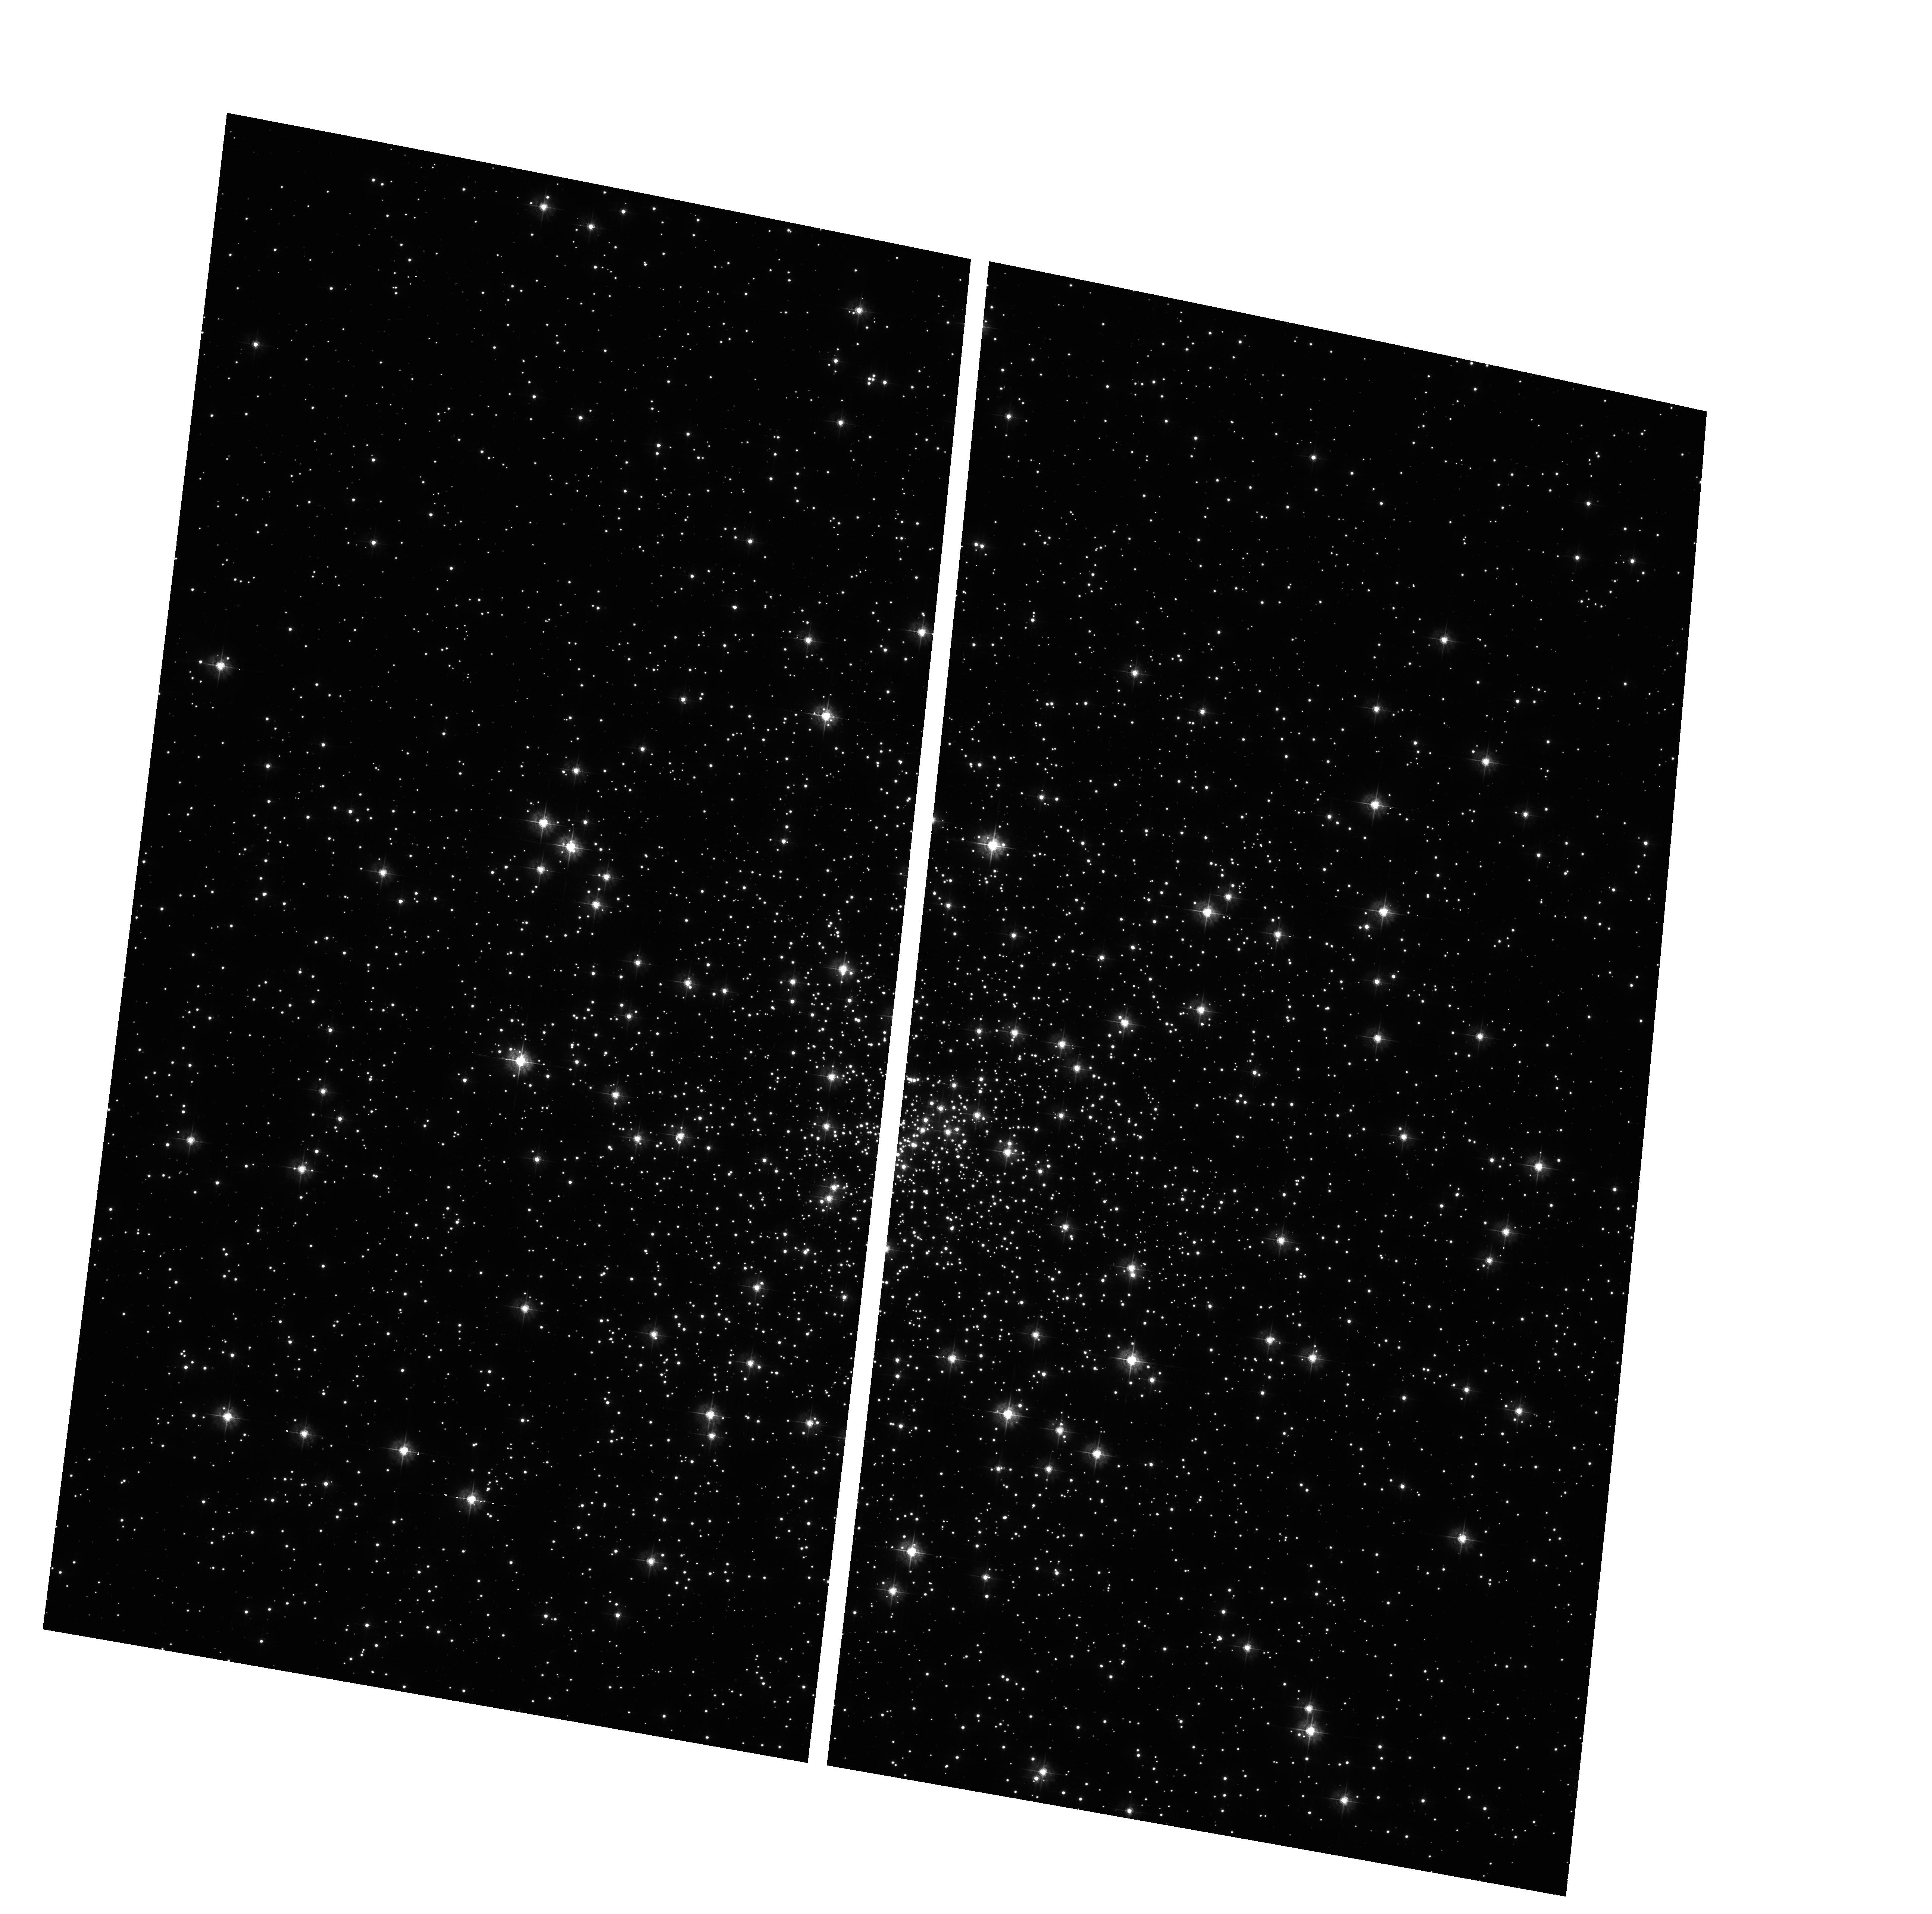
Target: NGC6397
Instrument: ACS/WFC
Filter: F435W
Exposure: 6 min
Observation ID: hst_10257_06_acs_wfc_f435w_j92806

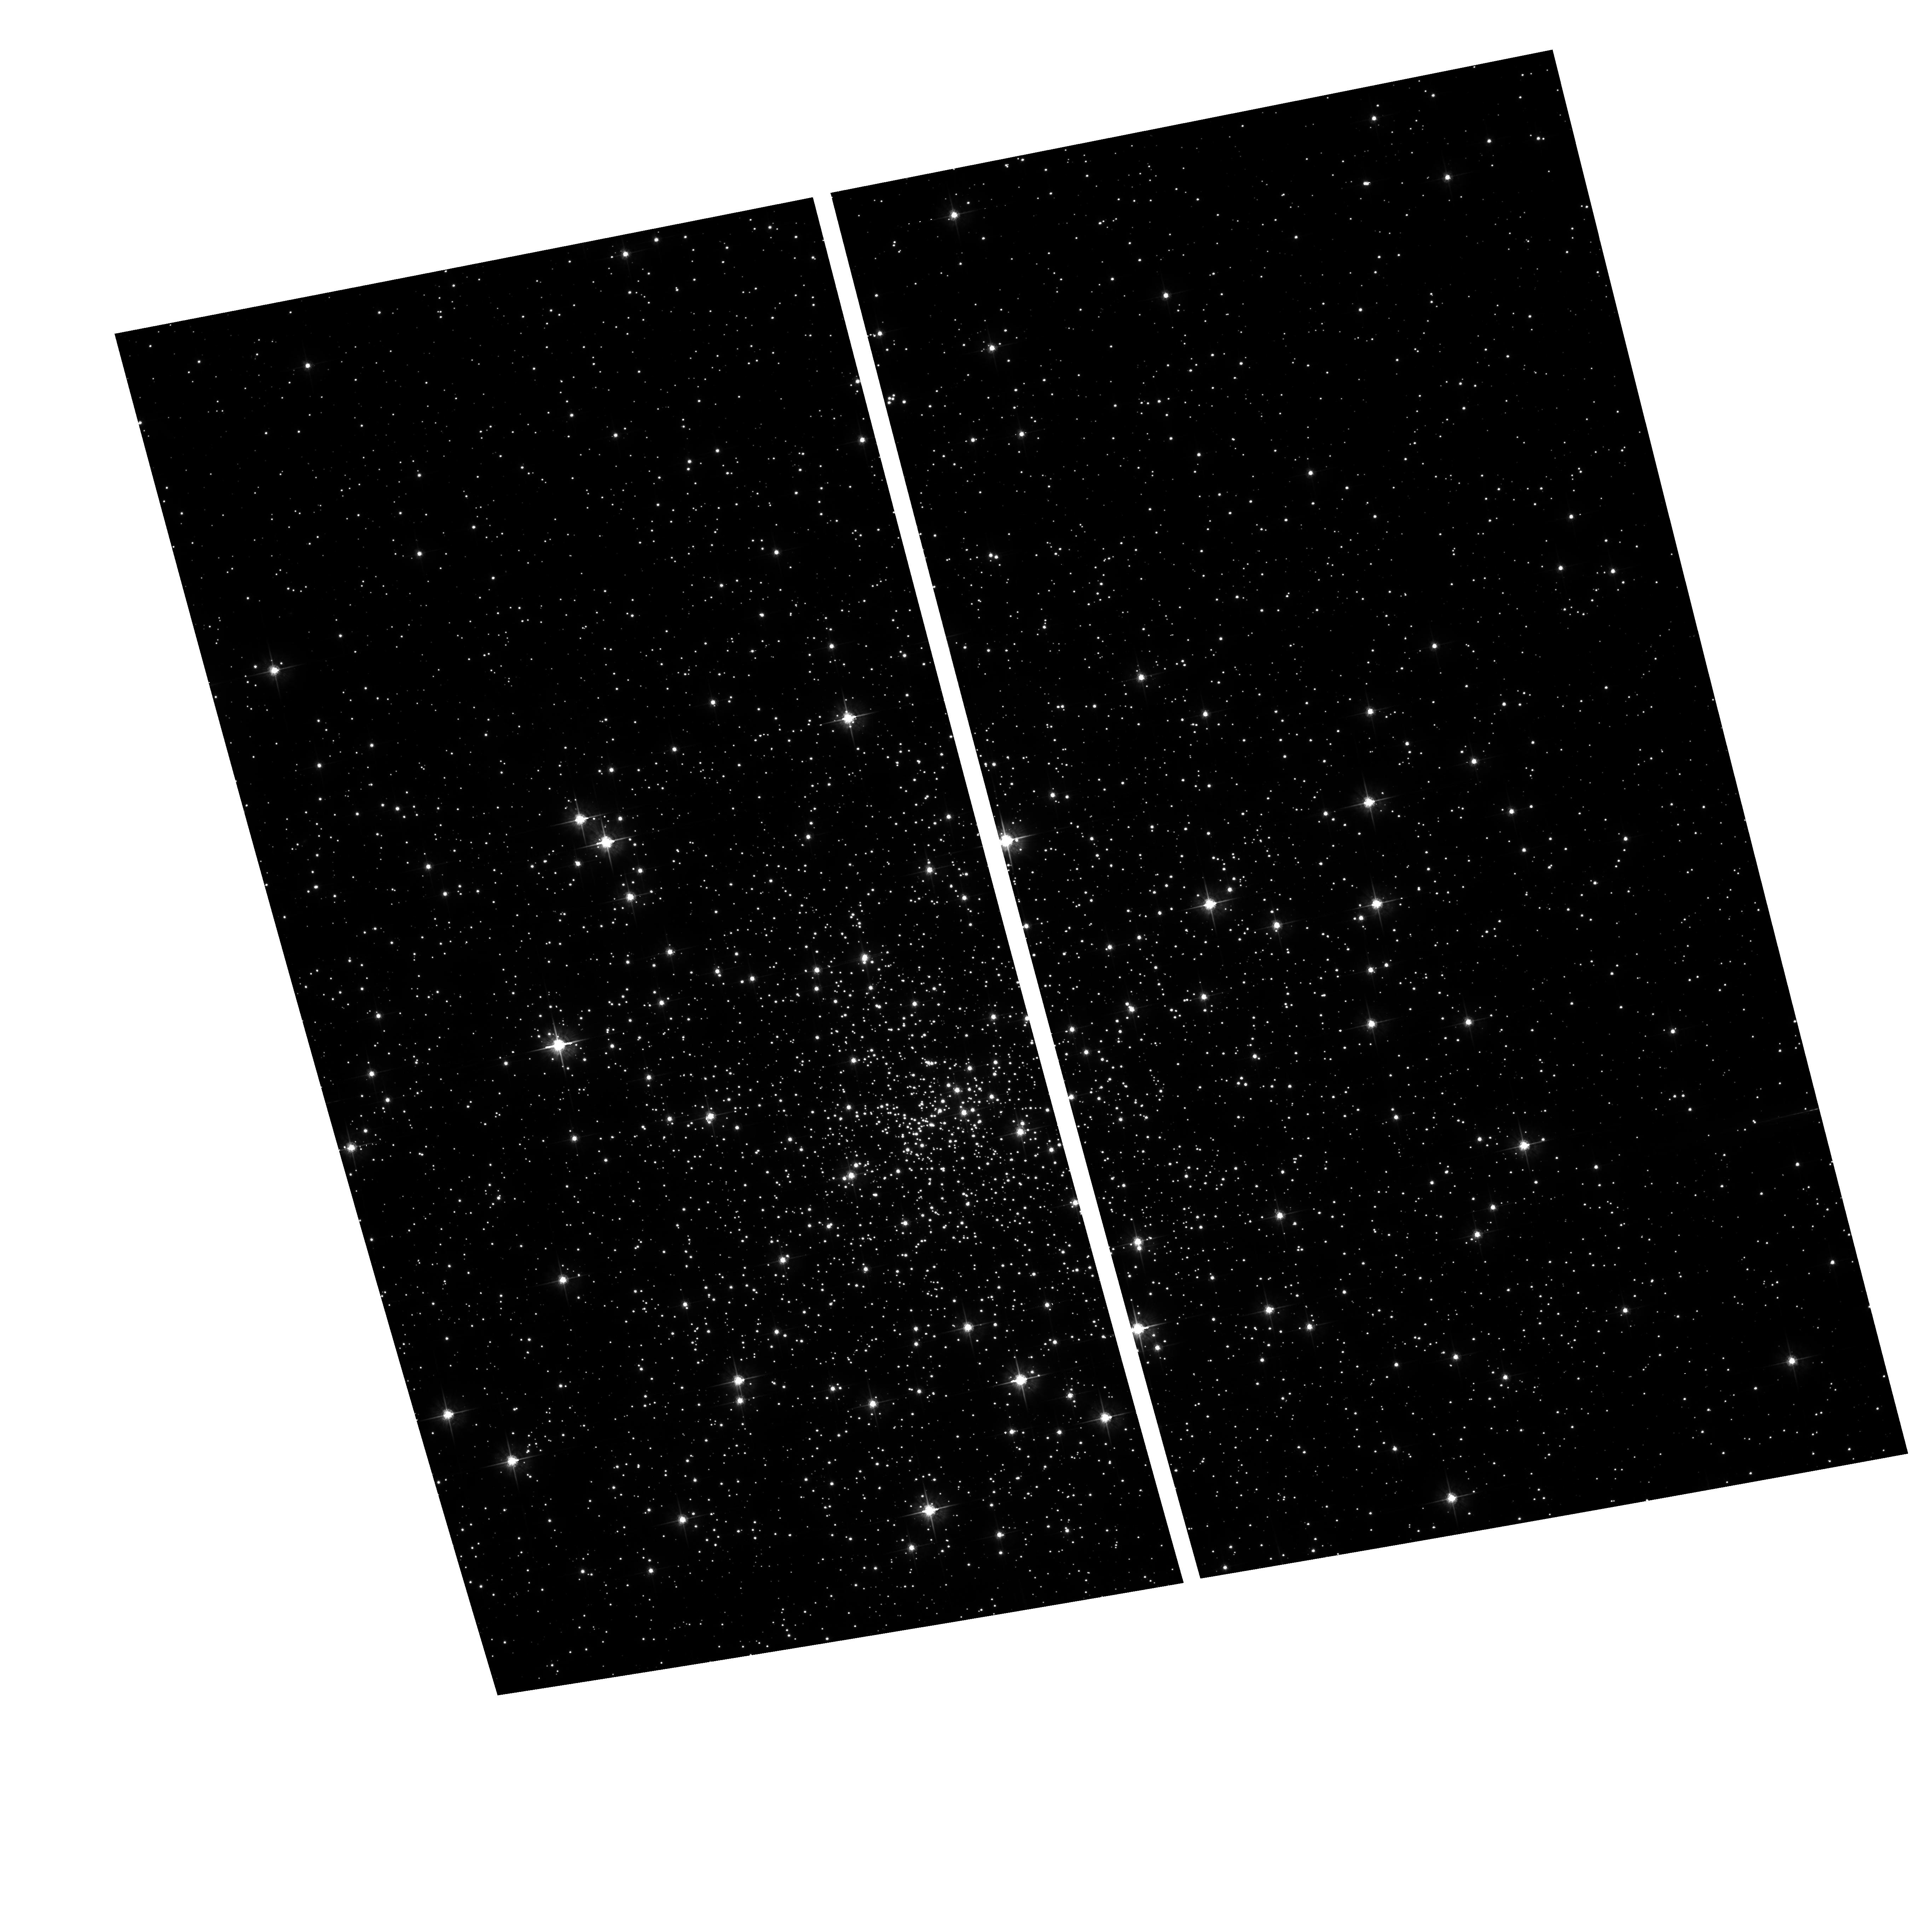
Target: NGC6397
Instrument: ACS/WFC
Filter: F625W
Exposure: 6 min
Observation ID: hst_10257_05_acs_wfc_f625w_j92805

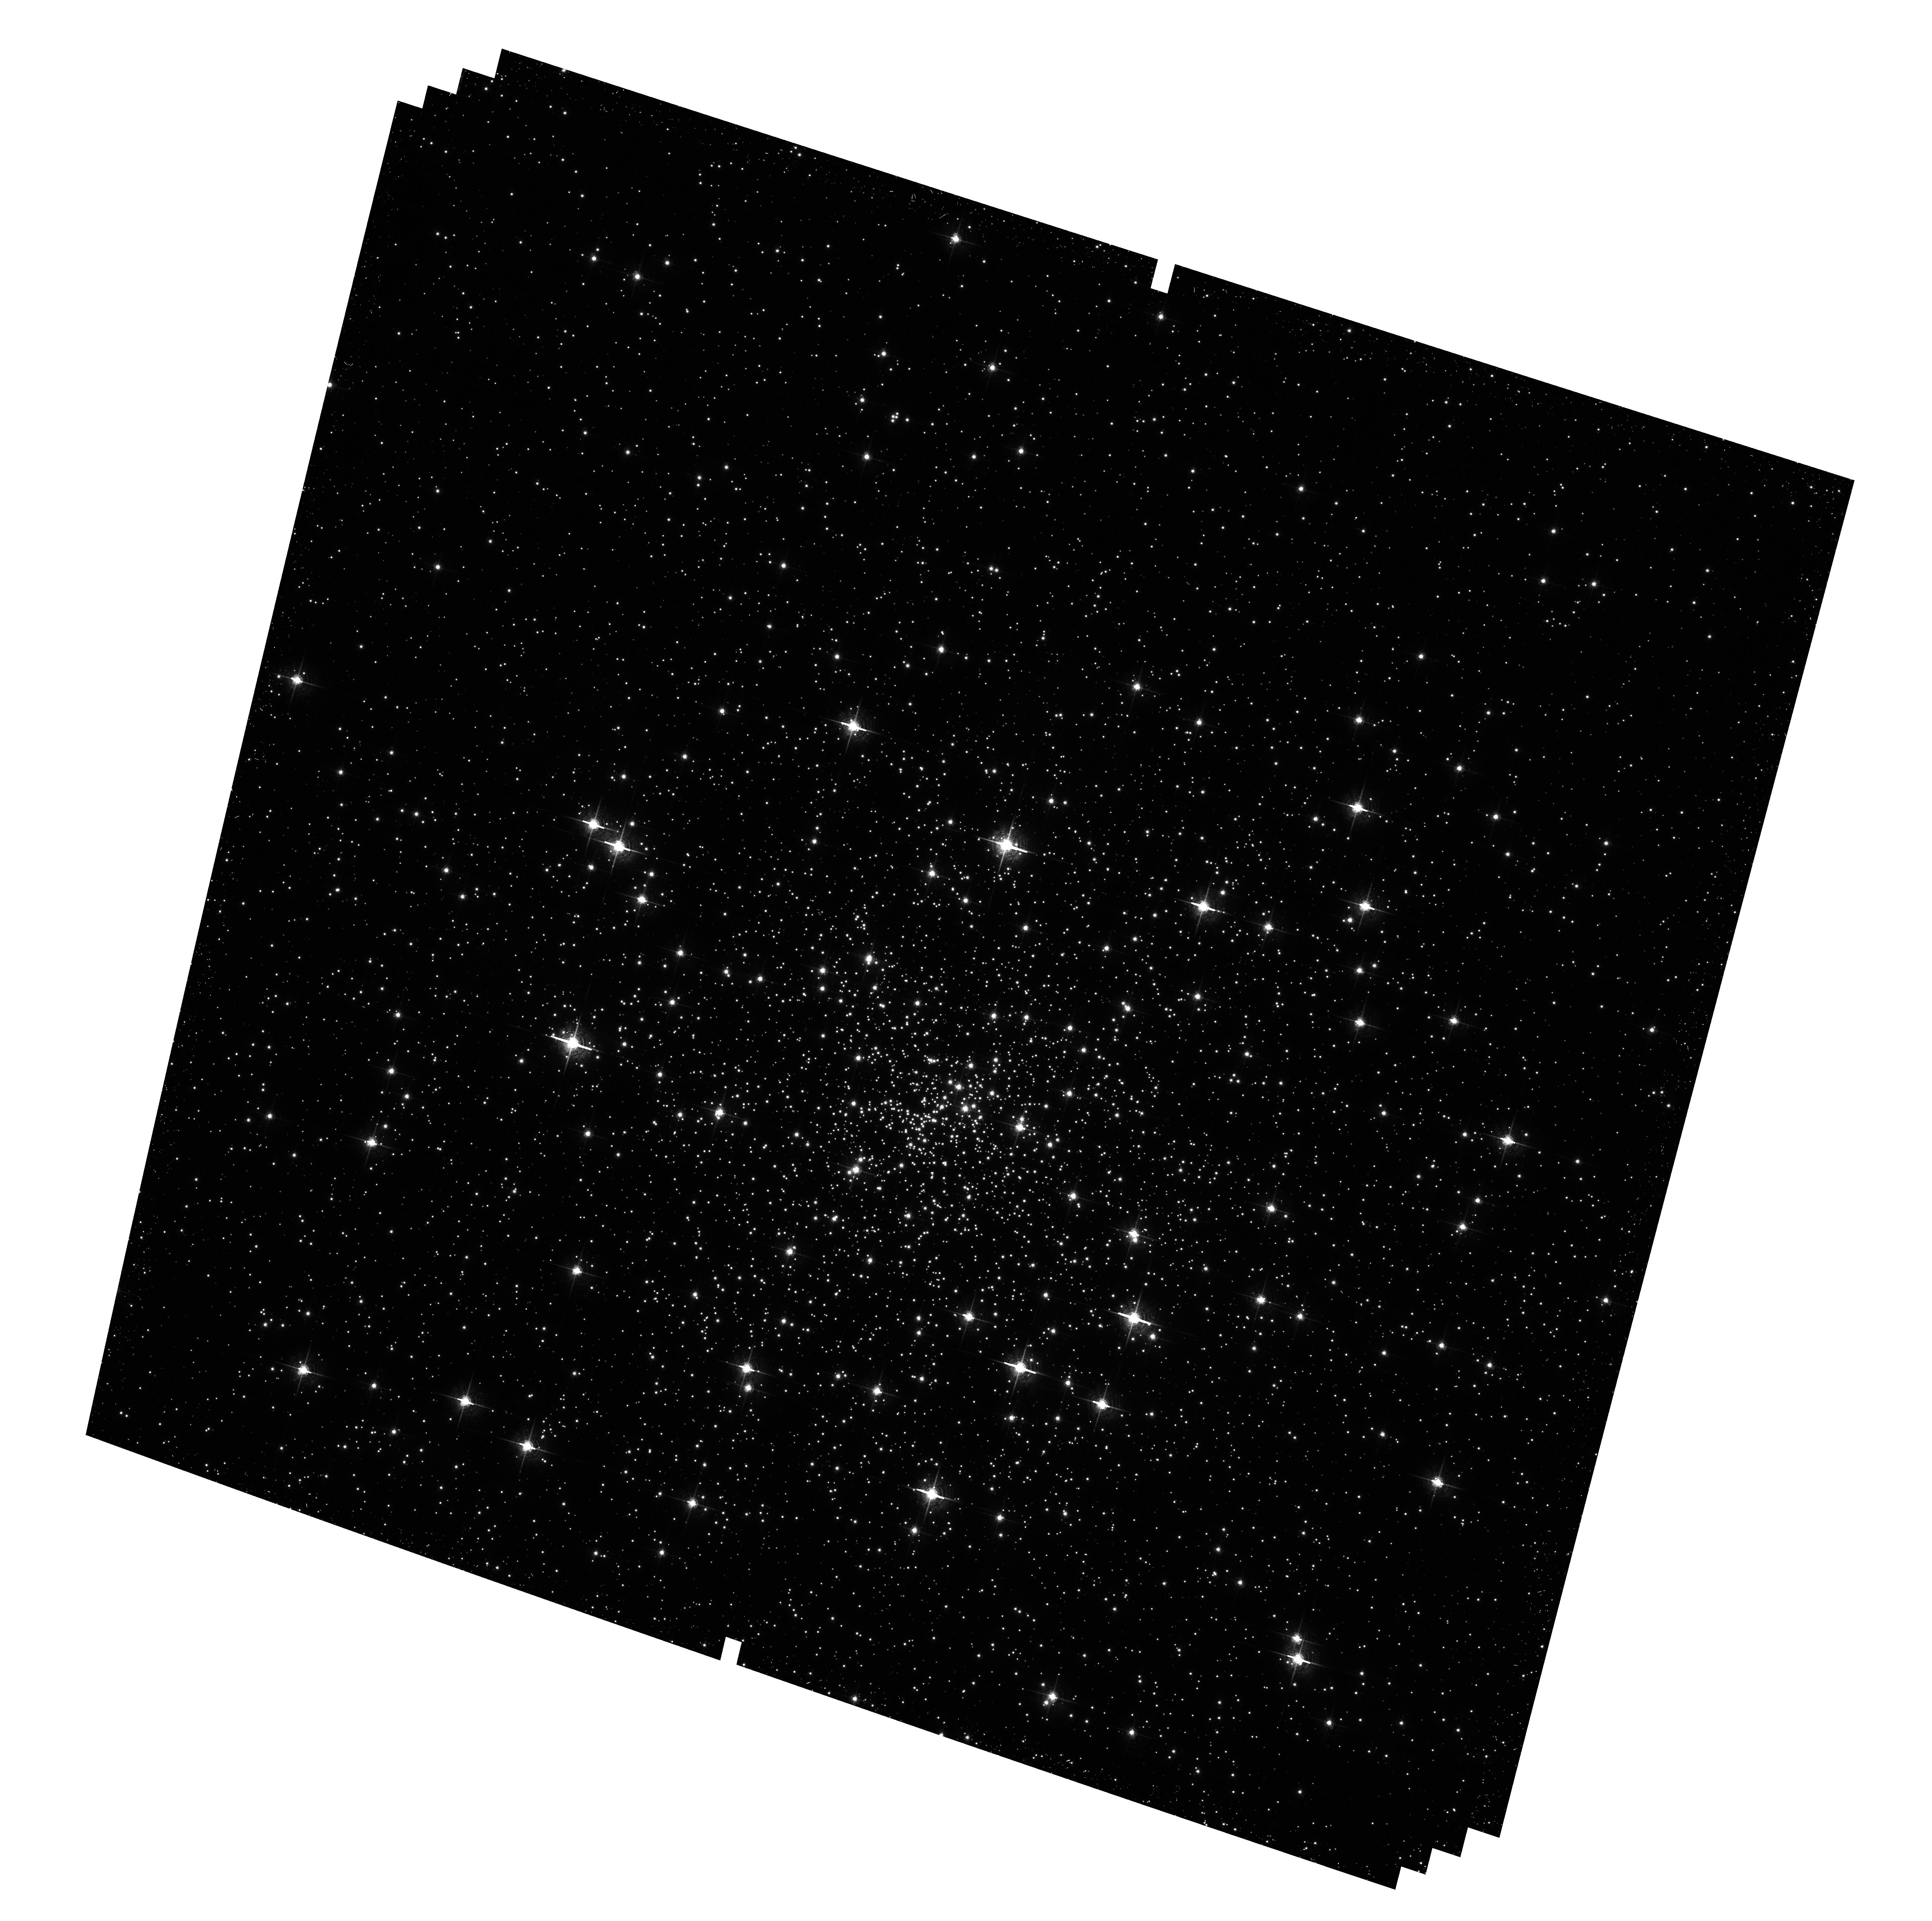
Target: NGC6397
Instrument: ACS/WFC
Filter: F658N
Exposure: 26 min
Observation ID: hst_10257_03_acs_wfc_f658n_j92803

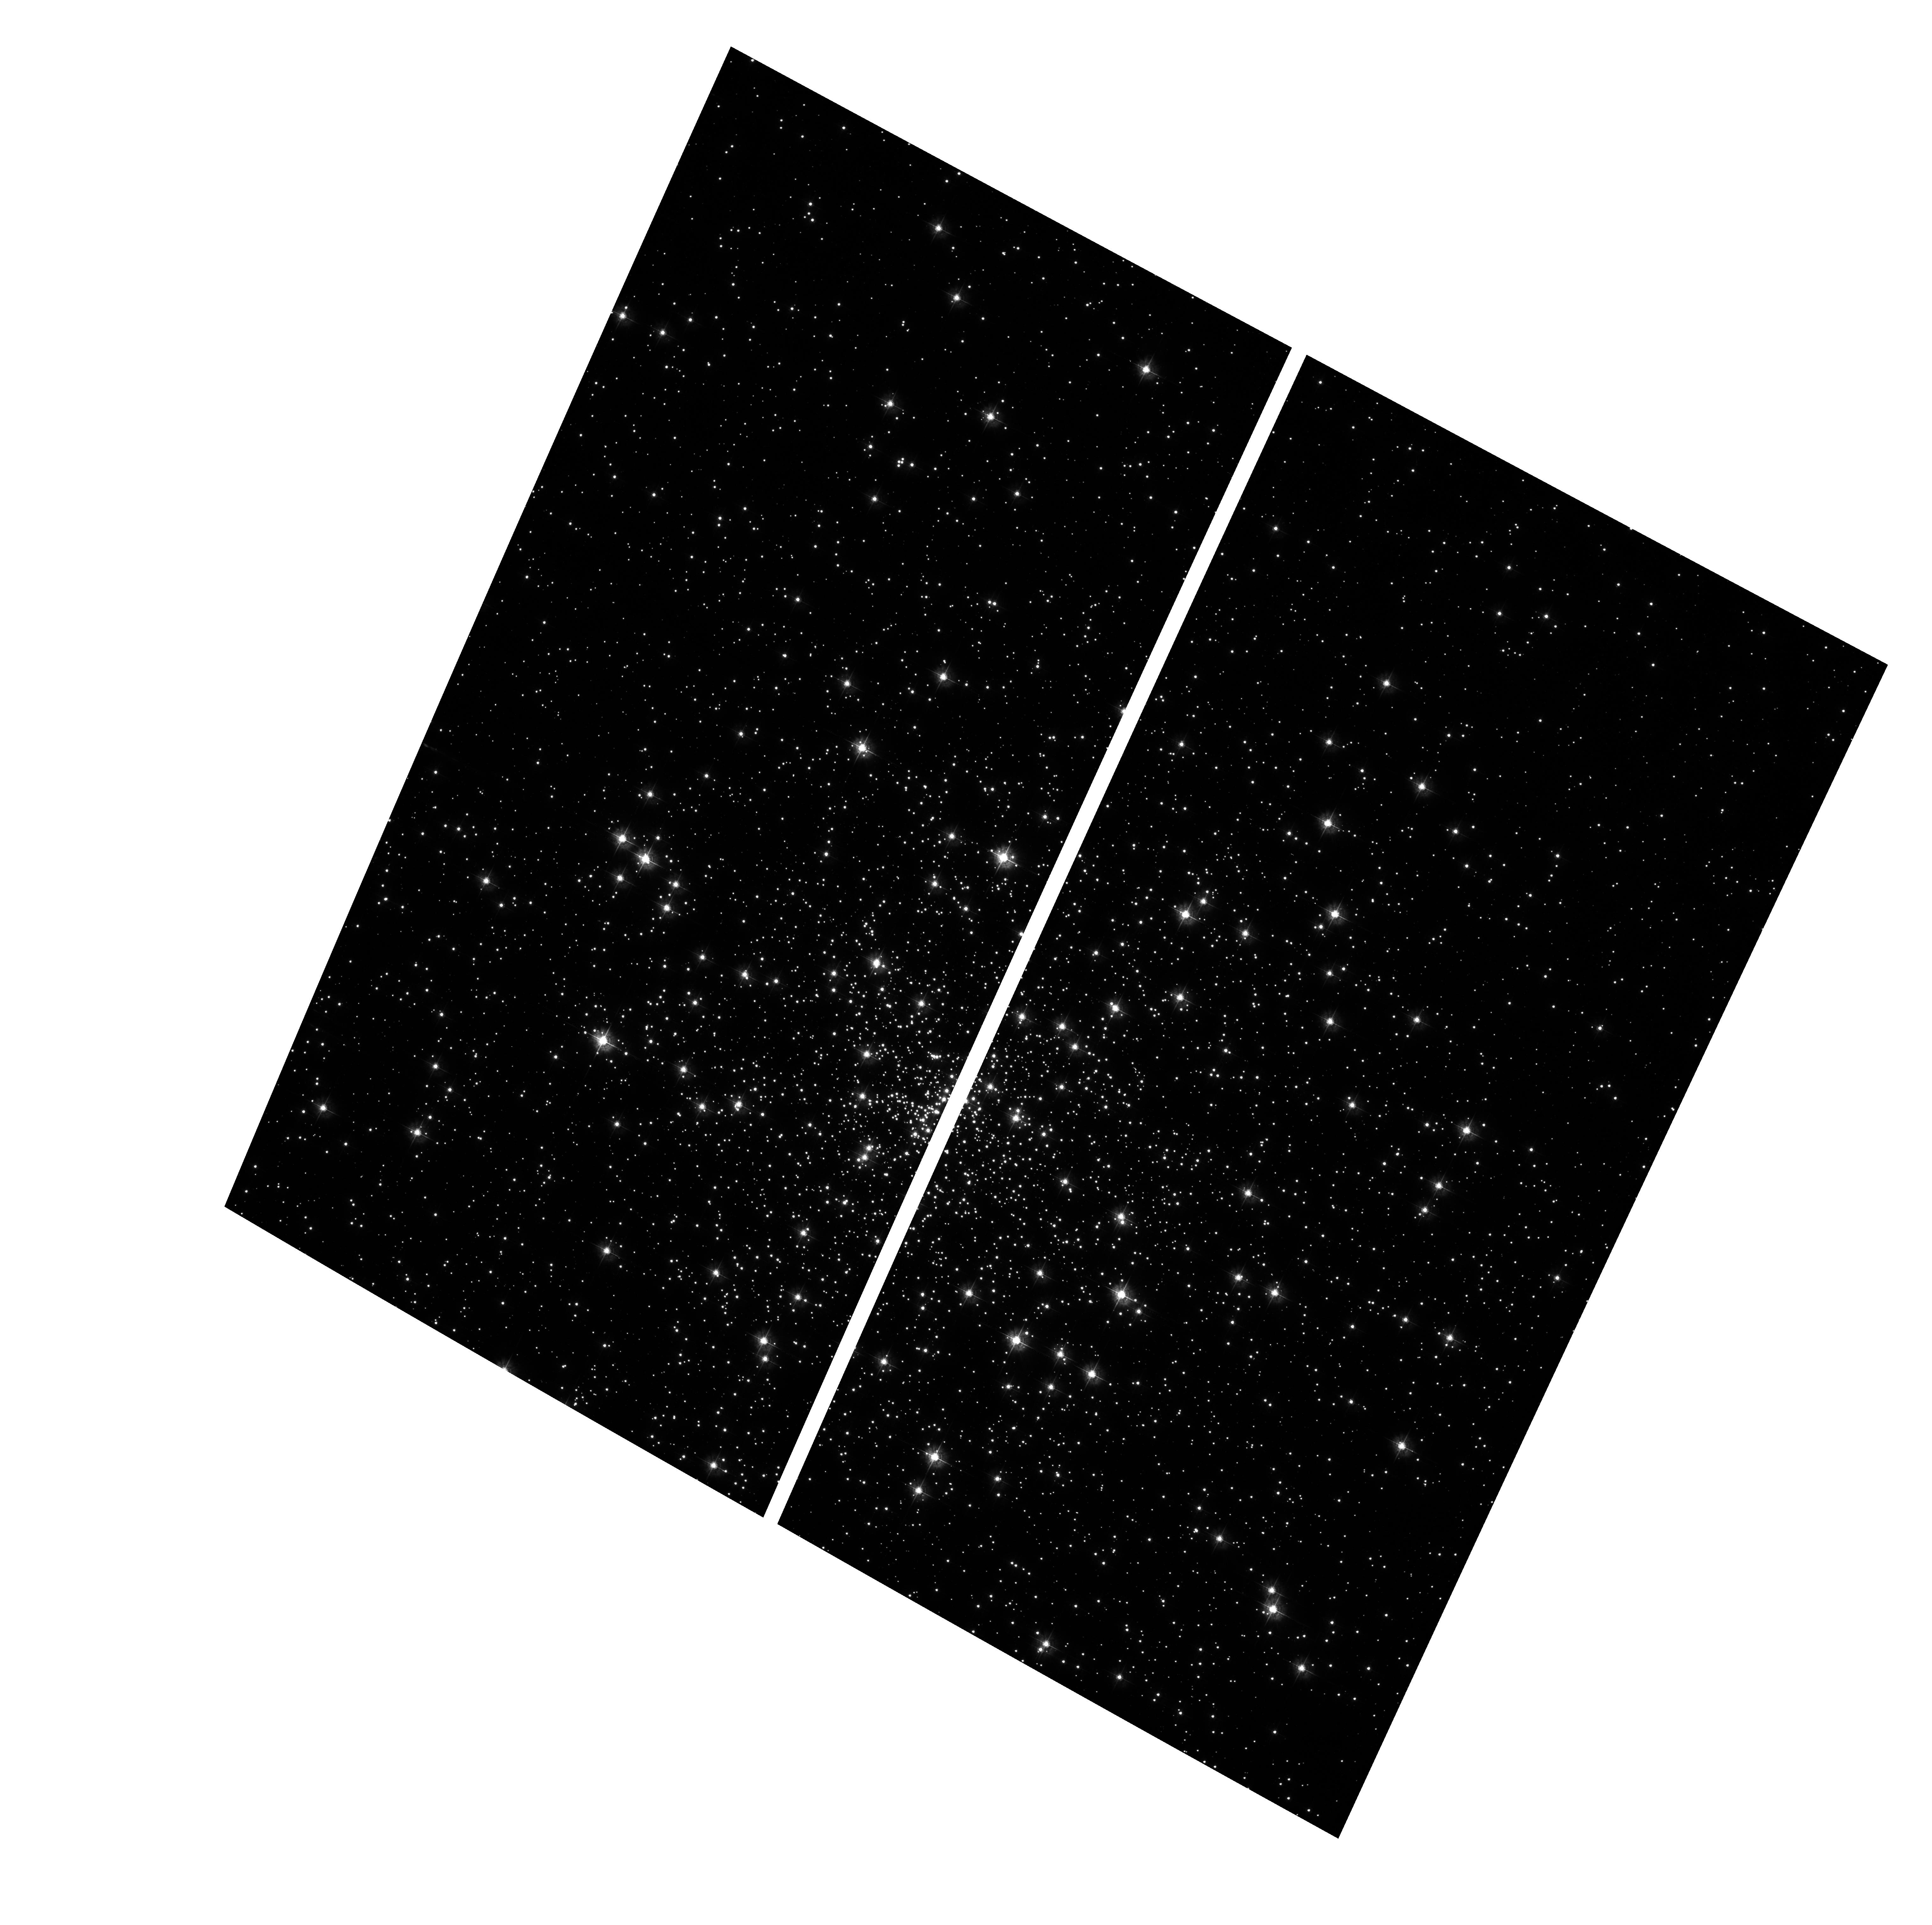
Target: NGC6397
Instrument: ACS/WFC
Filter: F435W
Exposure: 6 min
Observation ID: hst_10257_02_acs_wfc_f435w_j92802

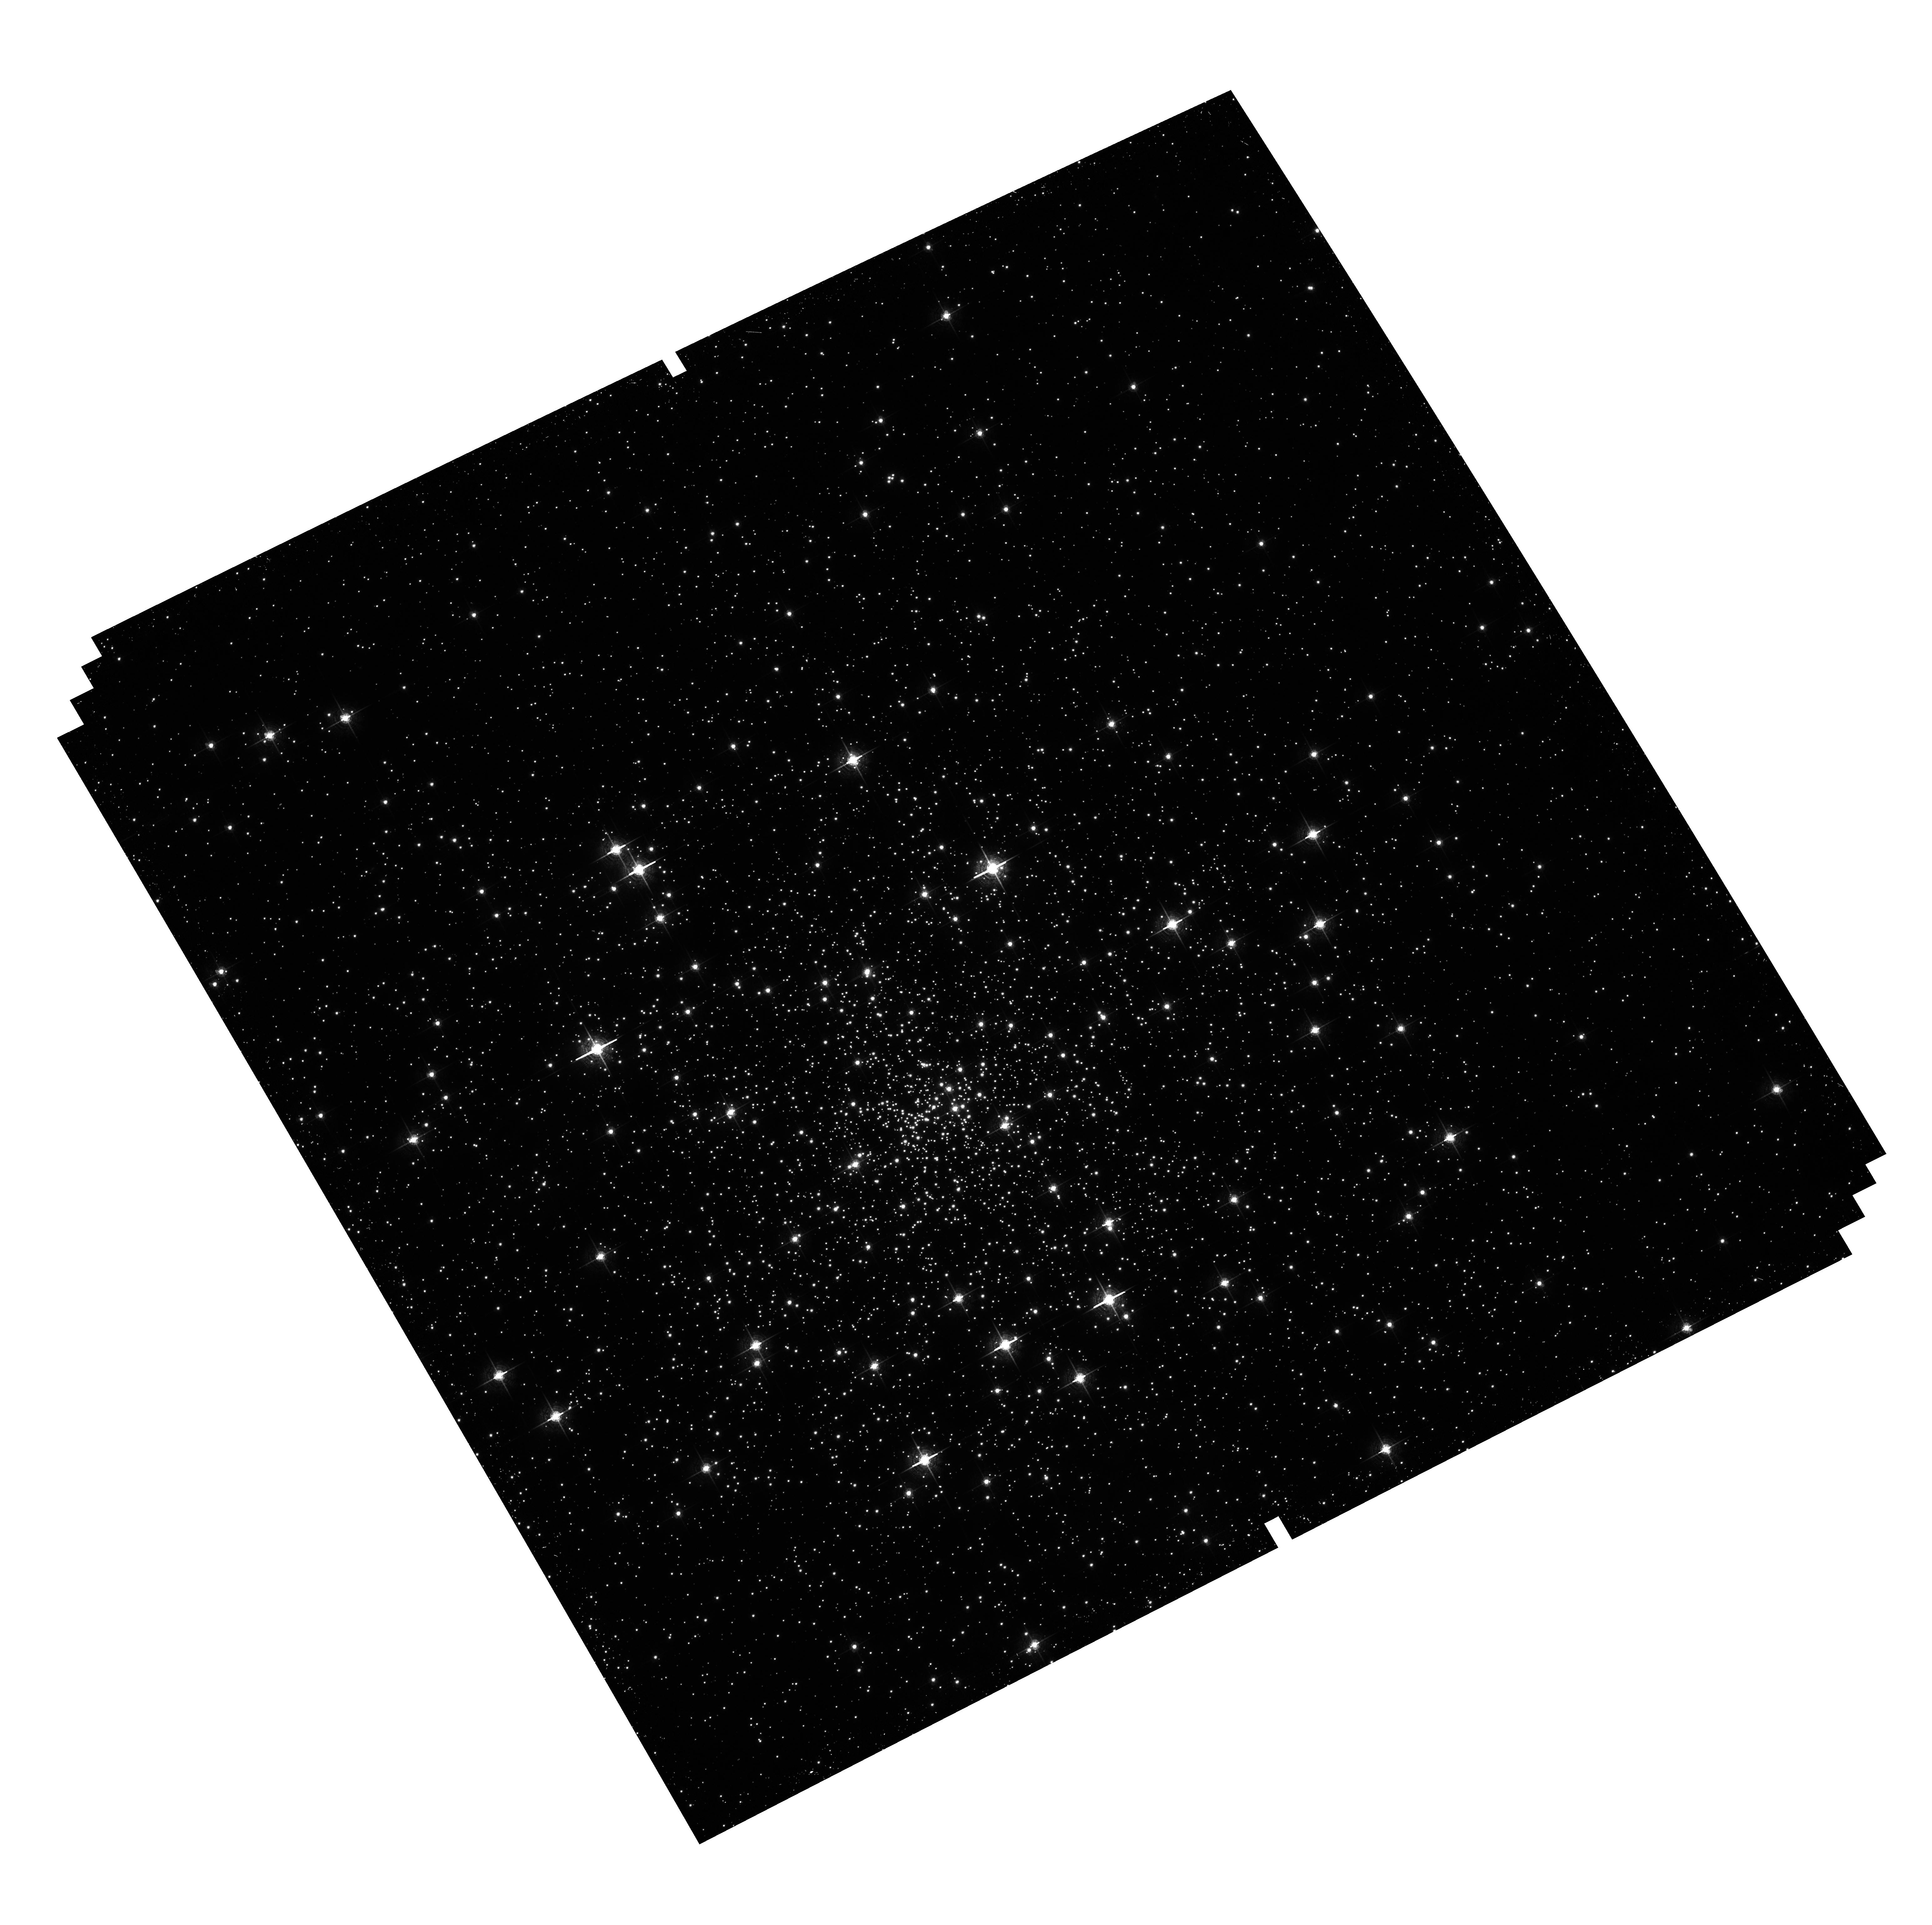
Target: NGC6397
Instrument: ACS/WFC
Filter: F658N
Exposure: 26 min
Observation ID: hst_10257_08_acs_wfc_f658n_j92808

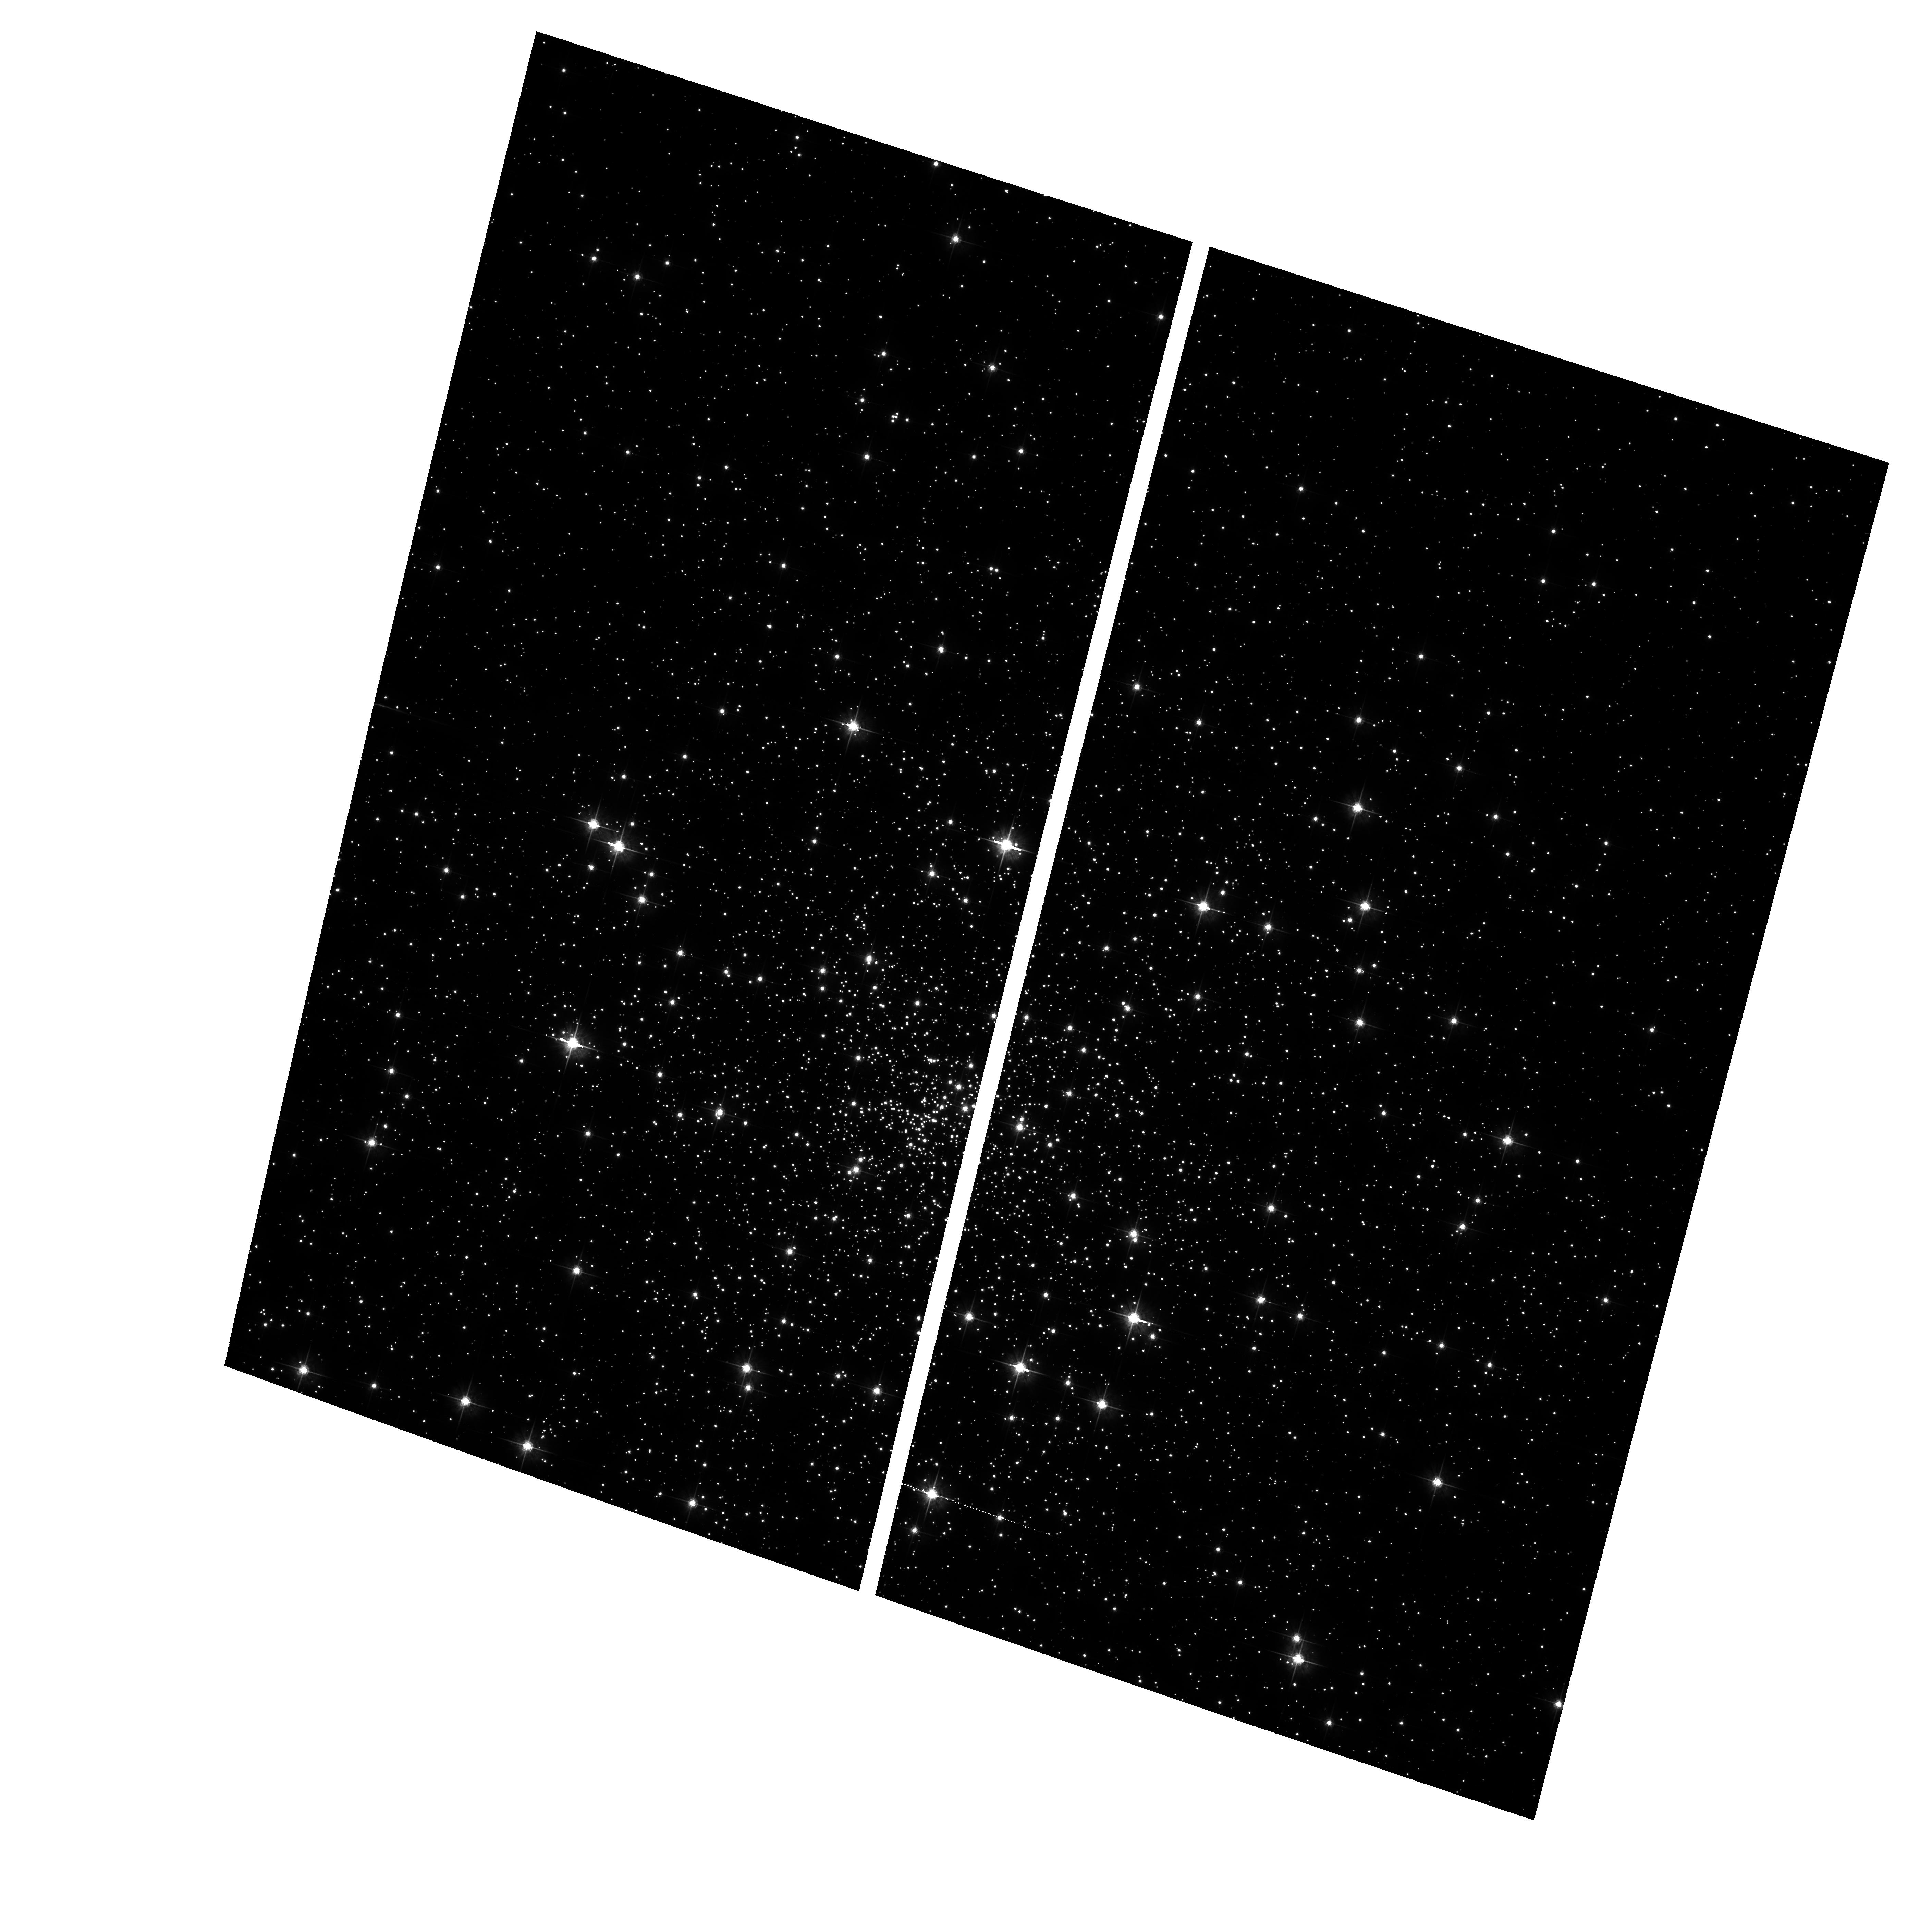
Target: NGC6397
Instrument: ACS/WFC
Filter: F625W
Exposure: 6 min
Observation ID: hst_10257_03_acs_wfc_f625w_j92803

Astrometric and Photometric Study of NGC 6397 for Internal Motions, Dark Binaries, and X-Ray Sources (PI: Anderson, Jay)

We propose to observe the central regions of the globular cluster NGC 6397 with ACS/WFC once per month for the 10 months of its visibility in Cycle 13. The project has three main goals: (1) Measure internal motions for roughly 3000 stars within 150 arcseconds of the cluster center, using archival WFPC2 as a first epoch. The motion of the typical star will be measured to 10-20%. We will detect any central black hole (BH) with a mass greater than 1000 solar masses, and will also measure core-collapse signatures such as anisotropy. (2) Conduct the first-ever search for heavy binaries by looking for the astrometric "wobble" of the luminous secondary. We should find all heavy binaries in the field with separations between 1 and 5 AU and periods between 3 months and 5 years. (3) Search for opticall counterparts to X-ray sources found by Chandra.